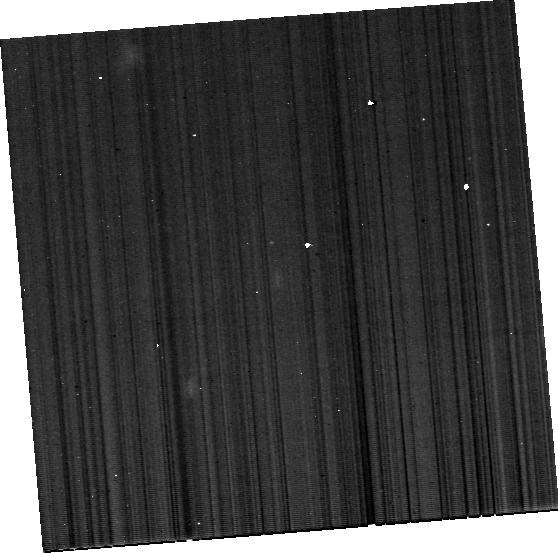
Target: J120202+541551. Instrument: MIRI. Filter: F1130W. Exposure: 29 min. Observation ID: jw02424-o011_t011_miri_f1130w-brightsky

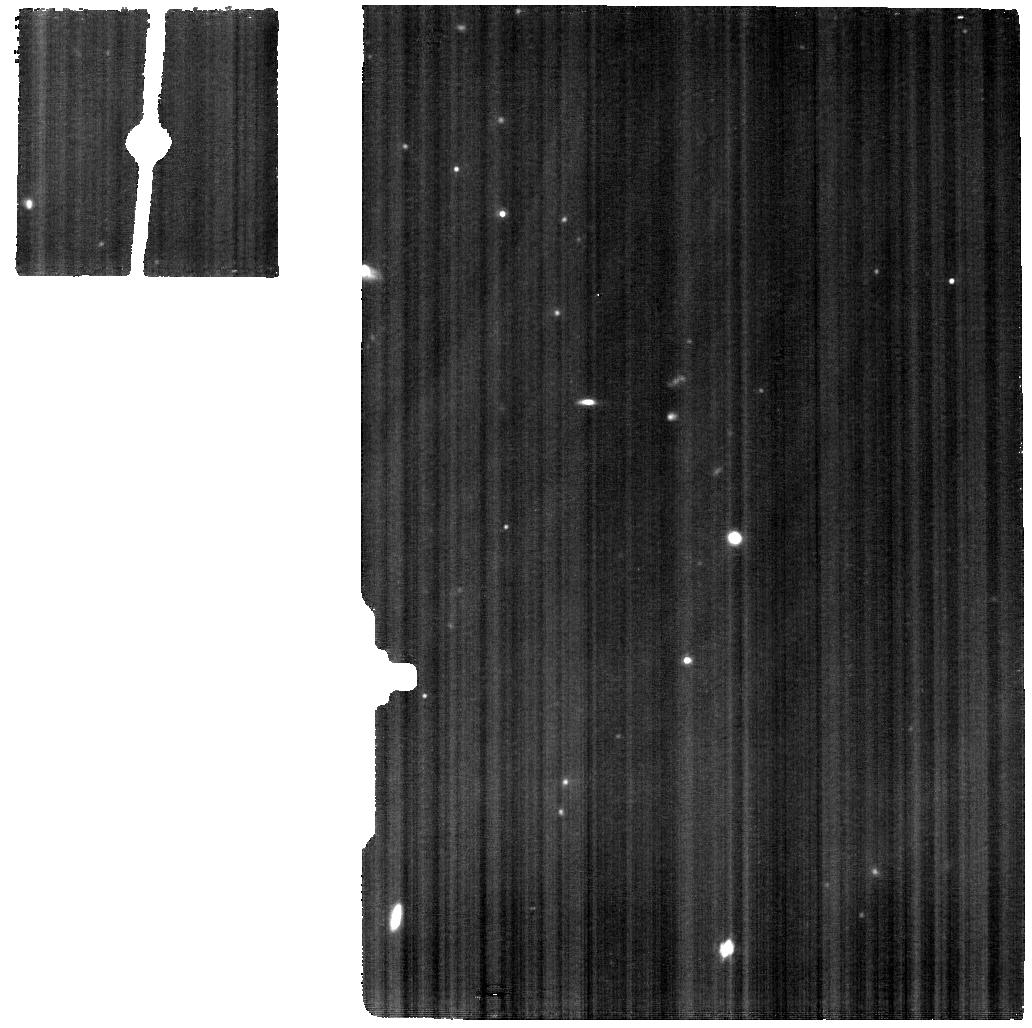
Target: SB82-BACKGROUND. Instrument: MIRI. Filter: F1130W. Exposure: 46 min. Observation ID: jw02424-o008_t008_miri_f1130w

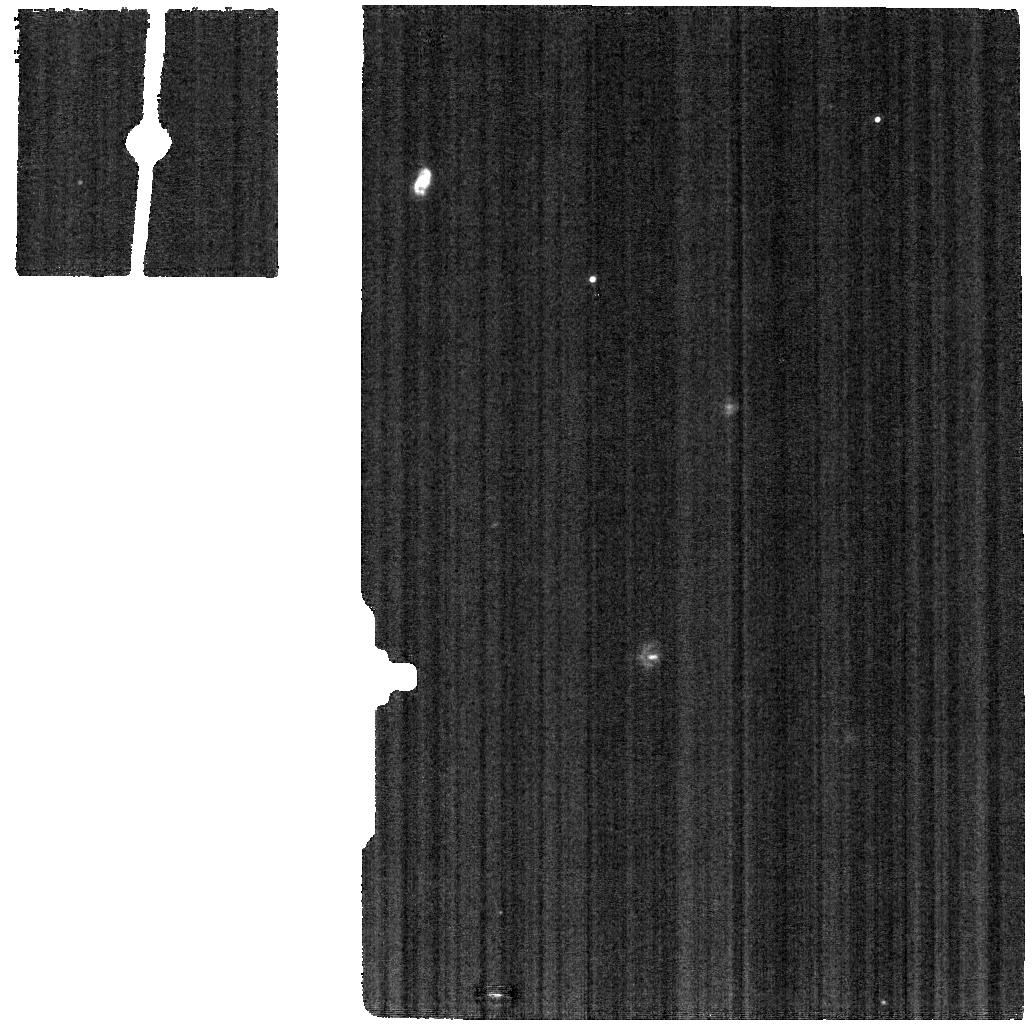
Target: J1608-BACKGROUND. Instrument: MIRI. Filter: F1130W. Exposure: 2.2 h. Observation ID: jw02424-o902_t002_miri_f1130w

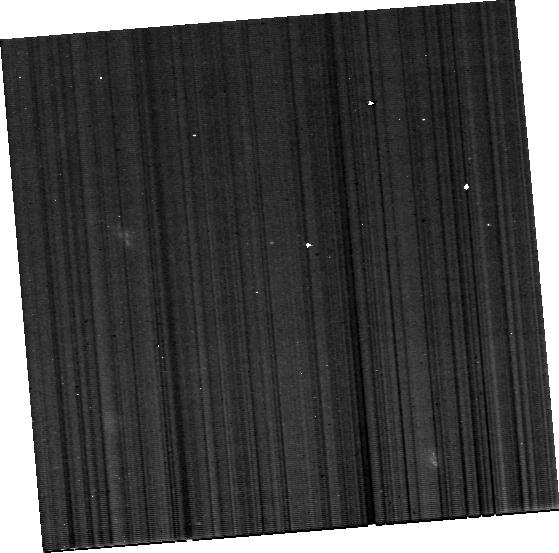
Target: J1202-BACKGROUND. Instrument: MIRI. Filter: F1130W. Exposure: 29 min. Observation ID: jw02424-o012_t012_miri_f1130w-brightsky

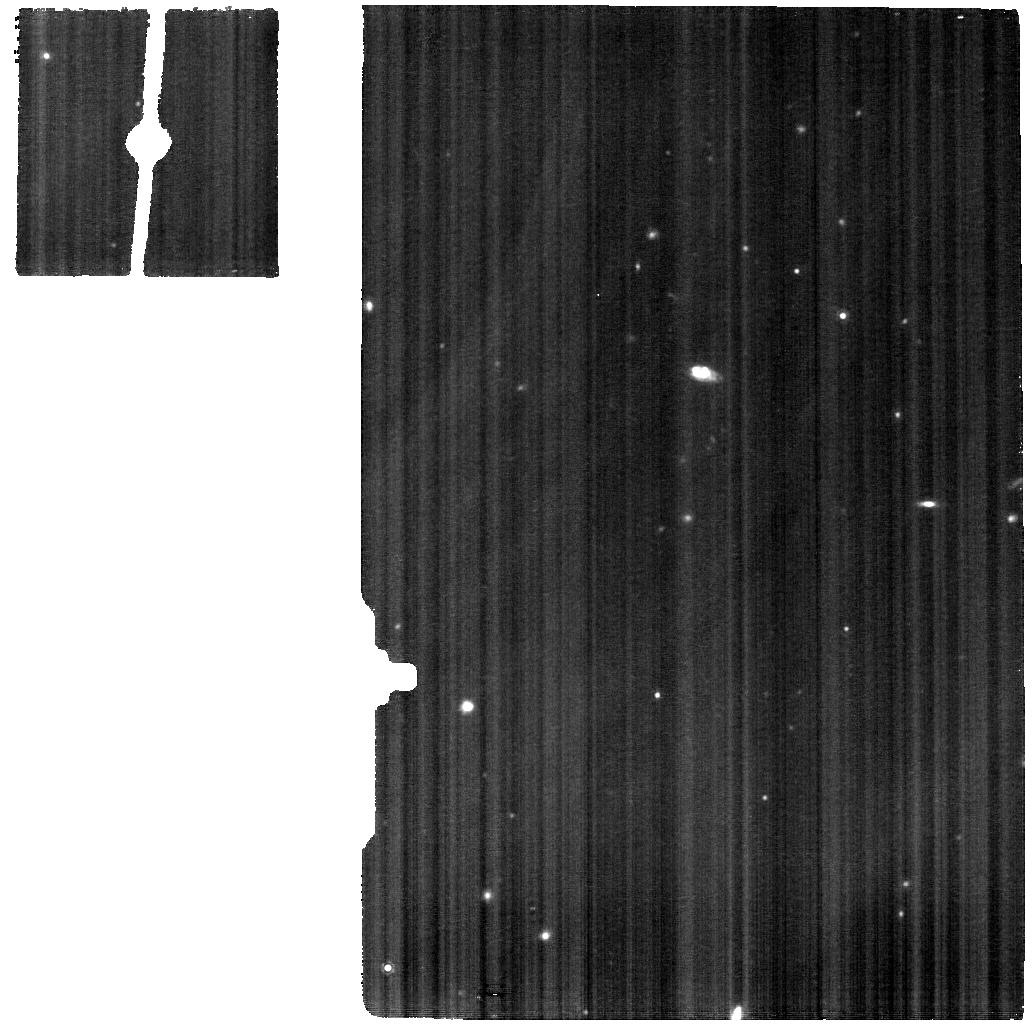
Target: SB82. Instrument: MIRI. Filter: F1130W. Exposure: 46 min. Observation ID: jw02424-o007_t007_miri_f1130w

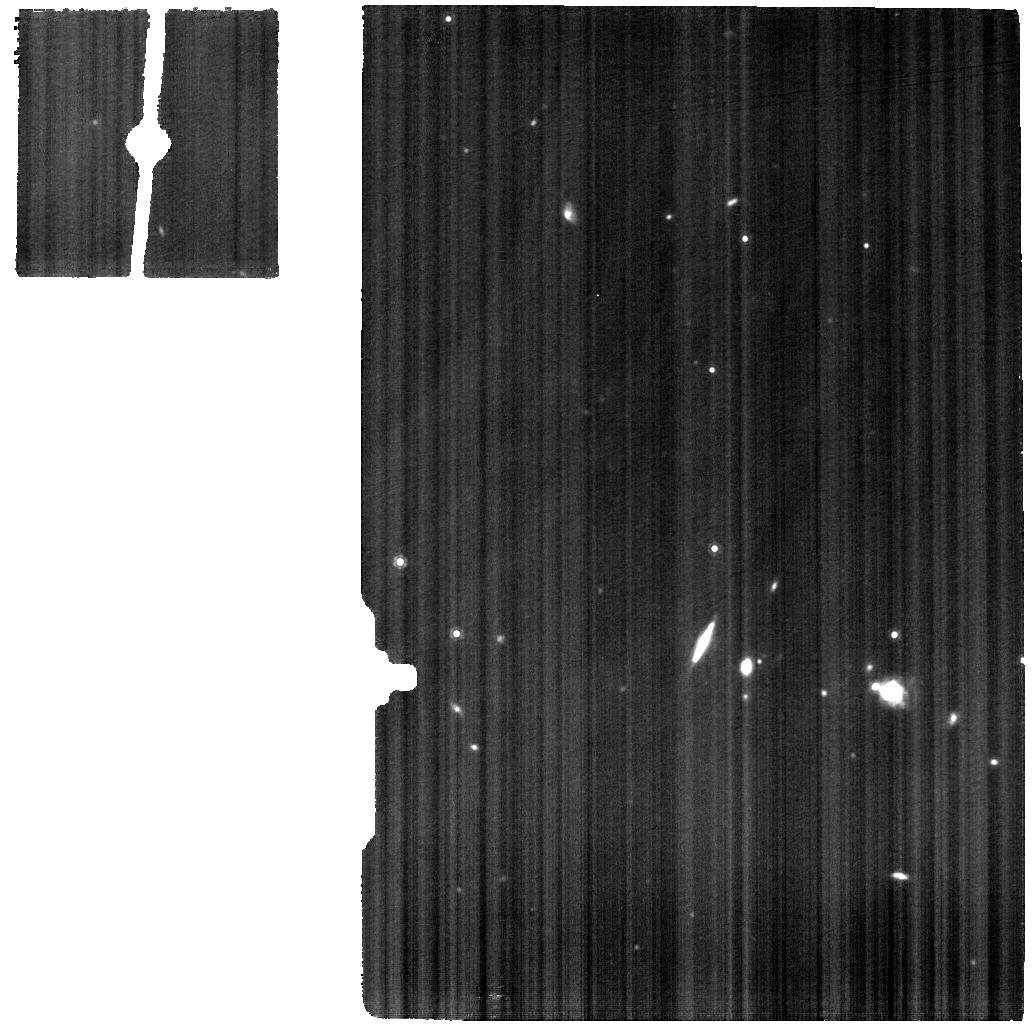
Target: J150934+373146. Instrument: MIRI. Filter: F1130W. Exposure: 57 min. Observation ID: jw02424-o003_t003_miri_f1130w

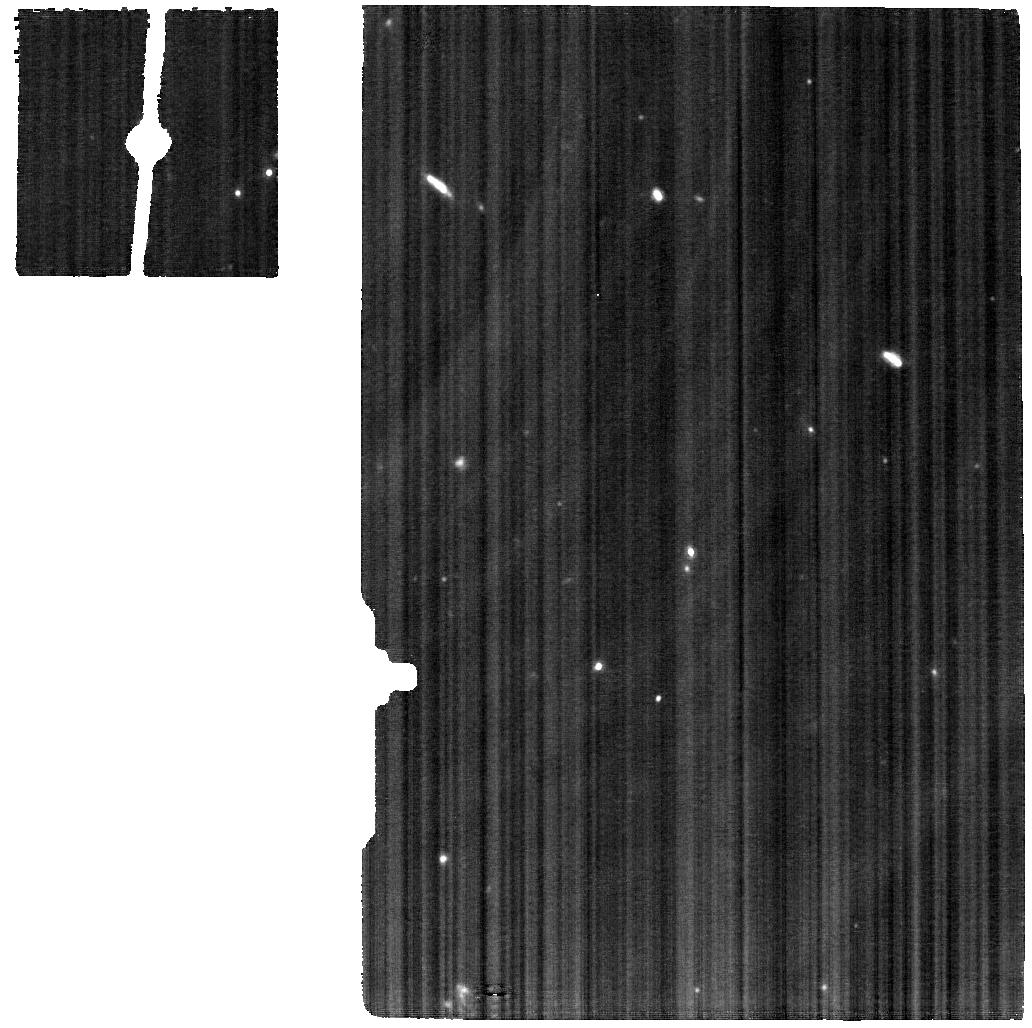
Target: J104458+035313. Instrument: MIRI. Filter: F1130W. Exposure: 1 h. Observation ID: jw02424-o005_t005_miri_f1130w

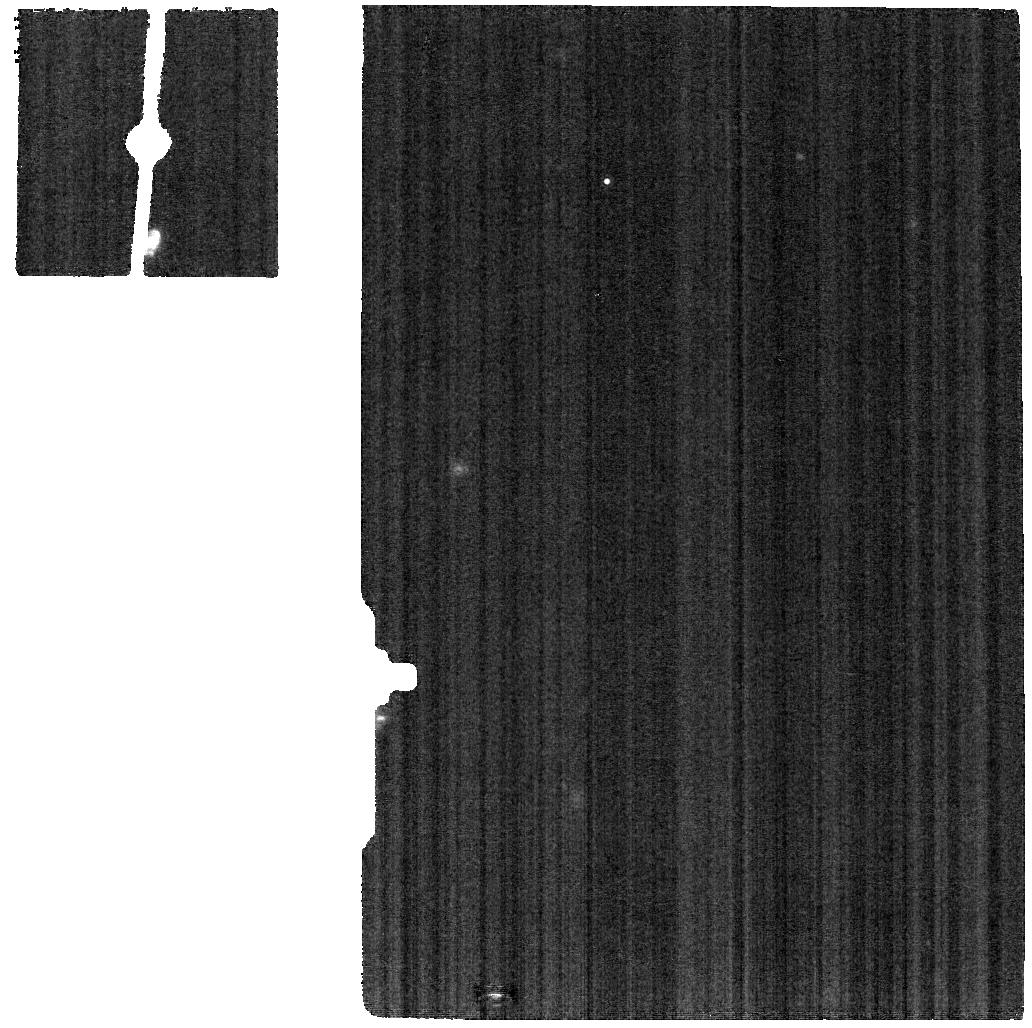
Target: J160810+352809. Instrument: MIRI. Filter: F1130W. Exposure: 2.2 h. Observation ID: jw02424-o901_t001_miri_f1130w

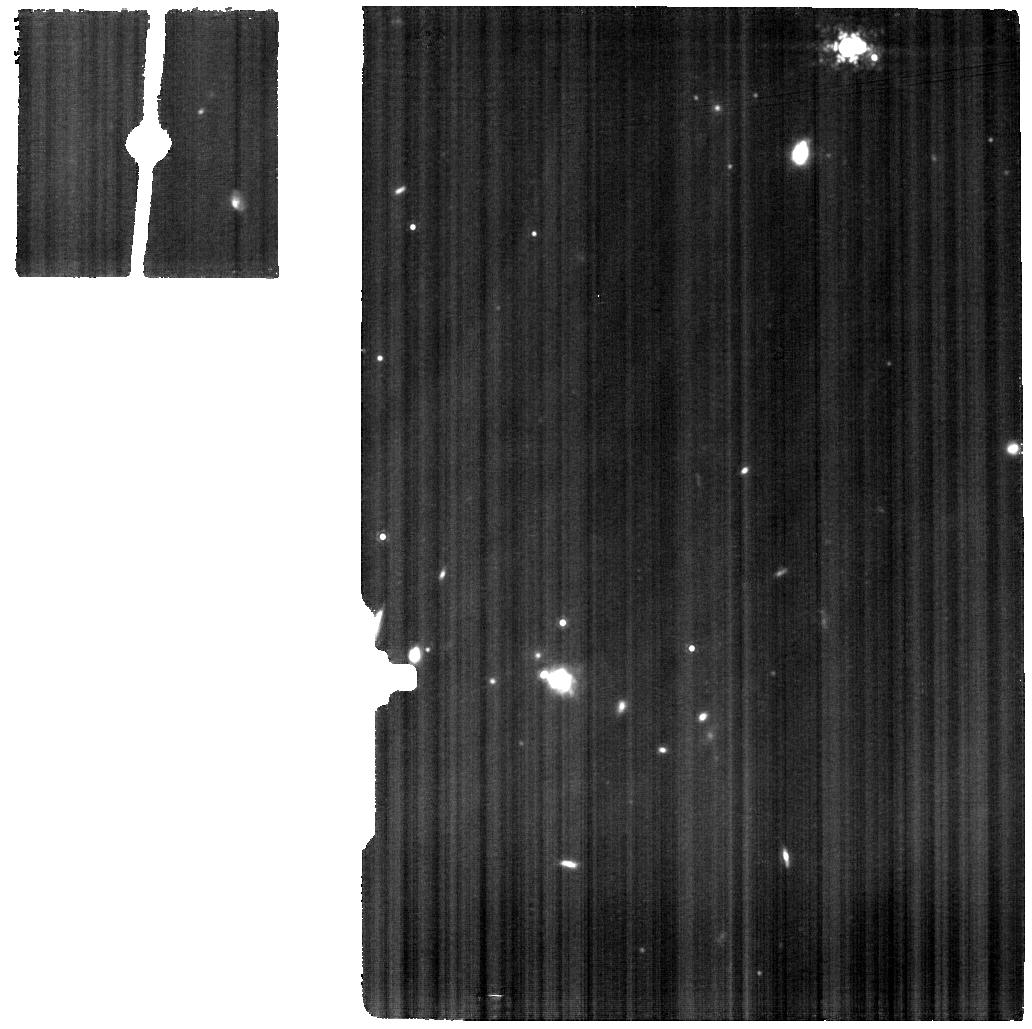
Target: J1509-BACKGROUND. Instrument: MIRI. Filter: F1130W. Exposure: 57 min. Observation ID: jw02424-o004_t004_miri_f1130w

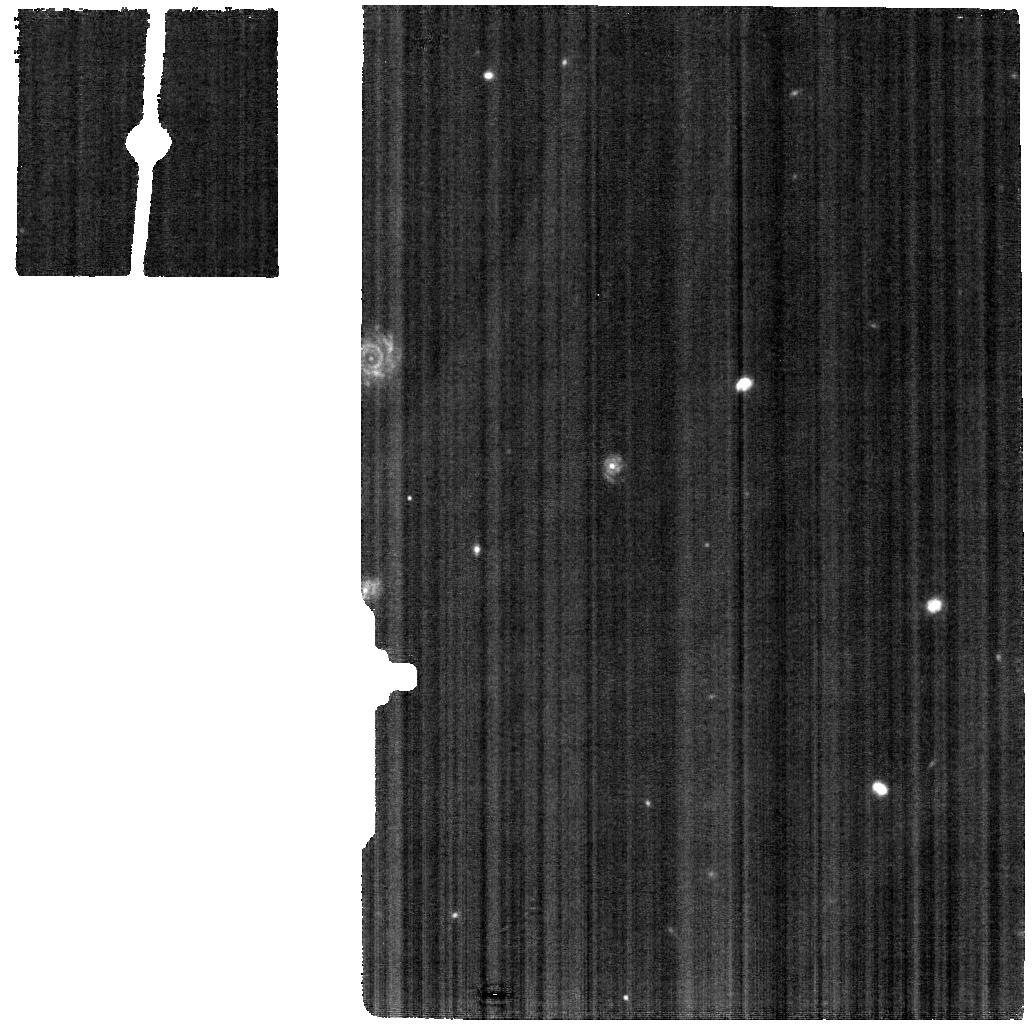
Target: J1224-BACKGROUND. Instrument: MIRI. Filter: F1130W. Exposure: 18 min. Observation ID: jw02424-o010_t010_miri_f1130w

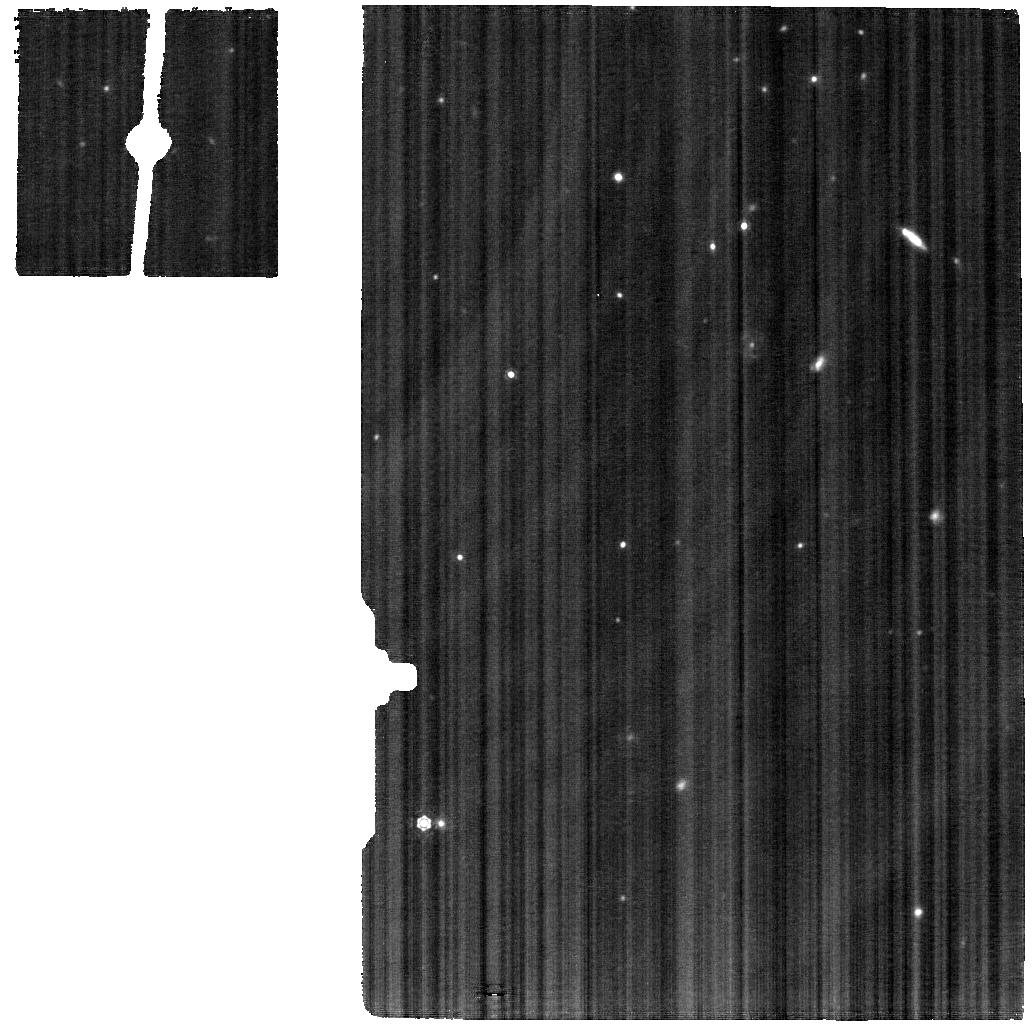
Target: J1044-BACKGROUND. Instrument: MIRI. Filter: F1130W. Exposure: 1 h. Observation ID: jw02424-o006_t006_miri_f1130w

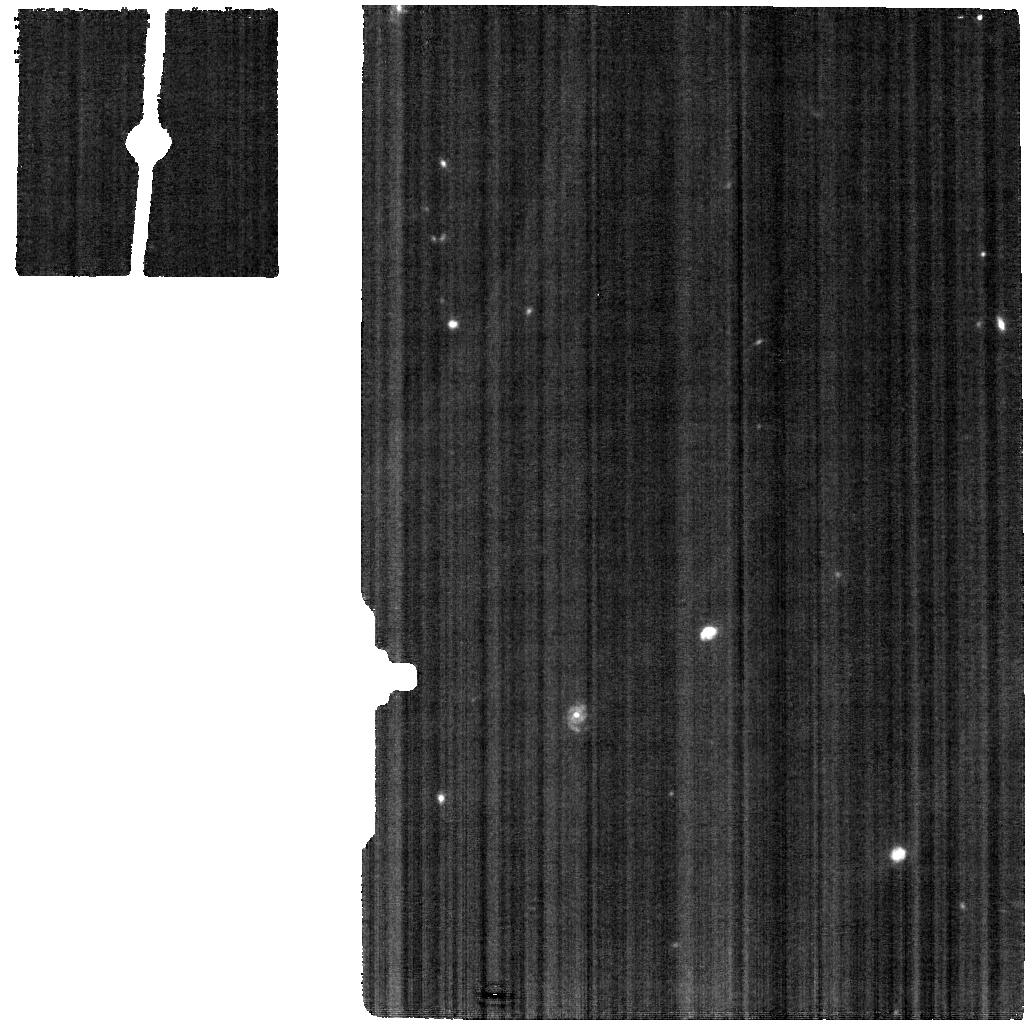
Target: J122437+372437. Instrument: MIRI. Filter: F1130W. Exposure: 18 min. Observation ID: jw02424-o009_t009_miri_f1130w

Revealing the Ionizing Spectrum of Low-Metallicity Galaxies with MIRI (PI: Jaskot, Anne)

The ionizing spectral energy distributions (SEDs) of young stellar populations are a key ingredient in studies of galactic star formation histories, feedback, and nebular emission. While observations indicate that galaxies’ ionizing spectra become significantly harder at low metallicity, current stellar population models struggle to reproduce the observed high-ionization emission lines. Observationally, constraining the ionizing spectral shape with UV and optical emission lines is difficult, given uncertainties due to dust extinction, underlying stellar spectral features, relative abundances, and radiative transfer effects. Here, we propose MIRI MRS spectroscopy to measure a suite of nebular emission lines with ionization potentials of 22-97 eV and constrain the ionizing spectral shape of six low-metallicity galaxies. The sample galaxies have existing HST UV spectra to constrain the non-ionizing spectrum and span a range of metallicities and ionization conditions. By comparing the MIR spectra with photoionization models, we will systematically test ionizing SED models and different proposed sources of hard ionizing photons. Our results will serve as new observational constraints that will be used to improve low-metallicity SED models. In addition, with spatially resolved maps of [Ne III], [SIV], and [S III] lines, we will compare the ionization structure of different star-forming knots and trace the propagation and escape of ionizing radiation. These MIRI observations will provide new insights into stellar populations, stellar evolution, and ionizing spectra at low metallicity.